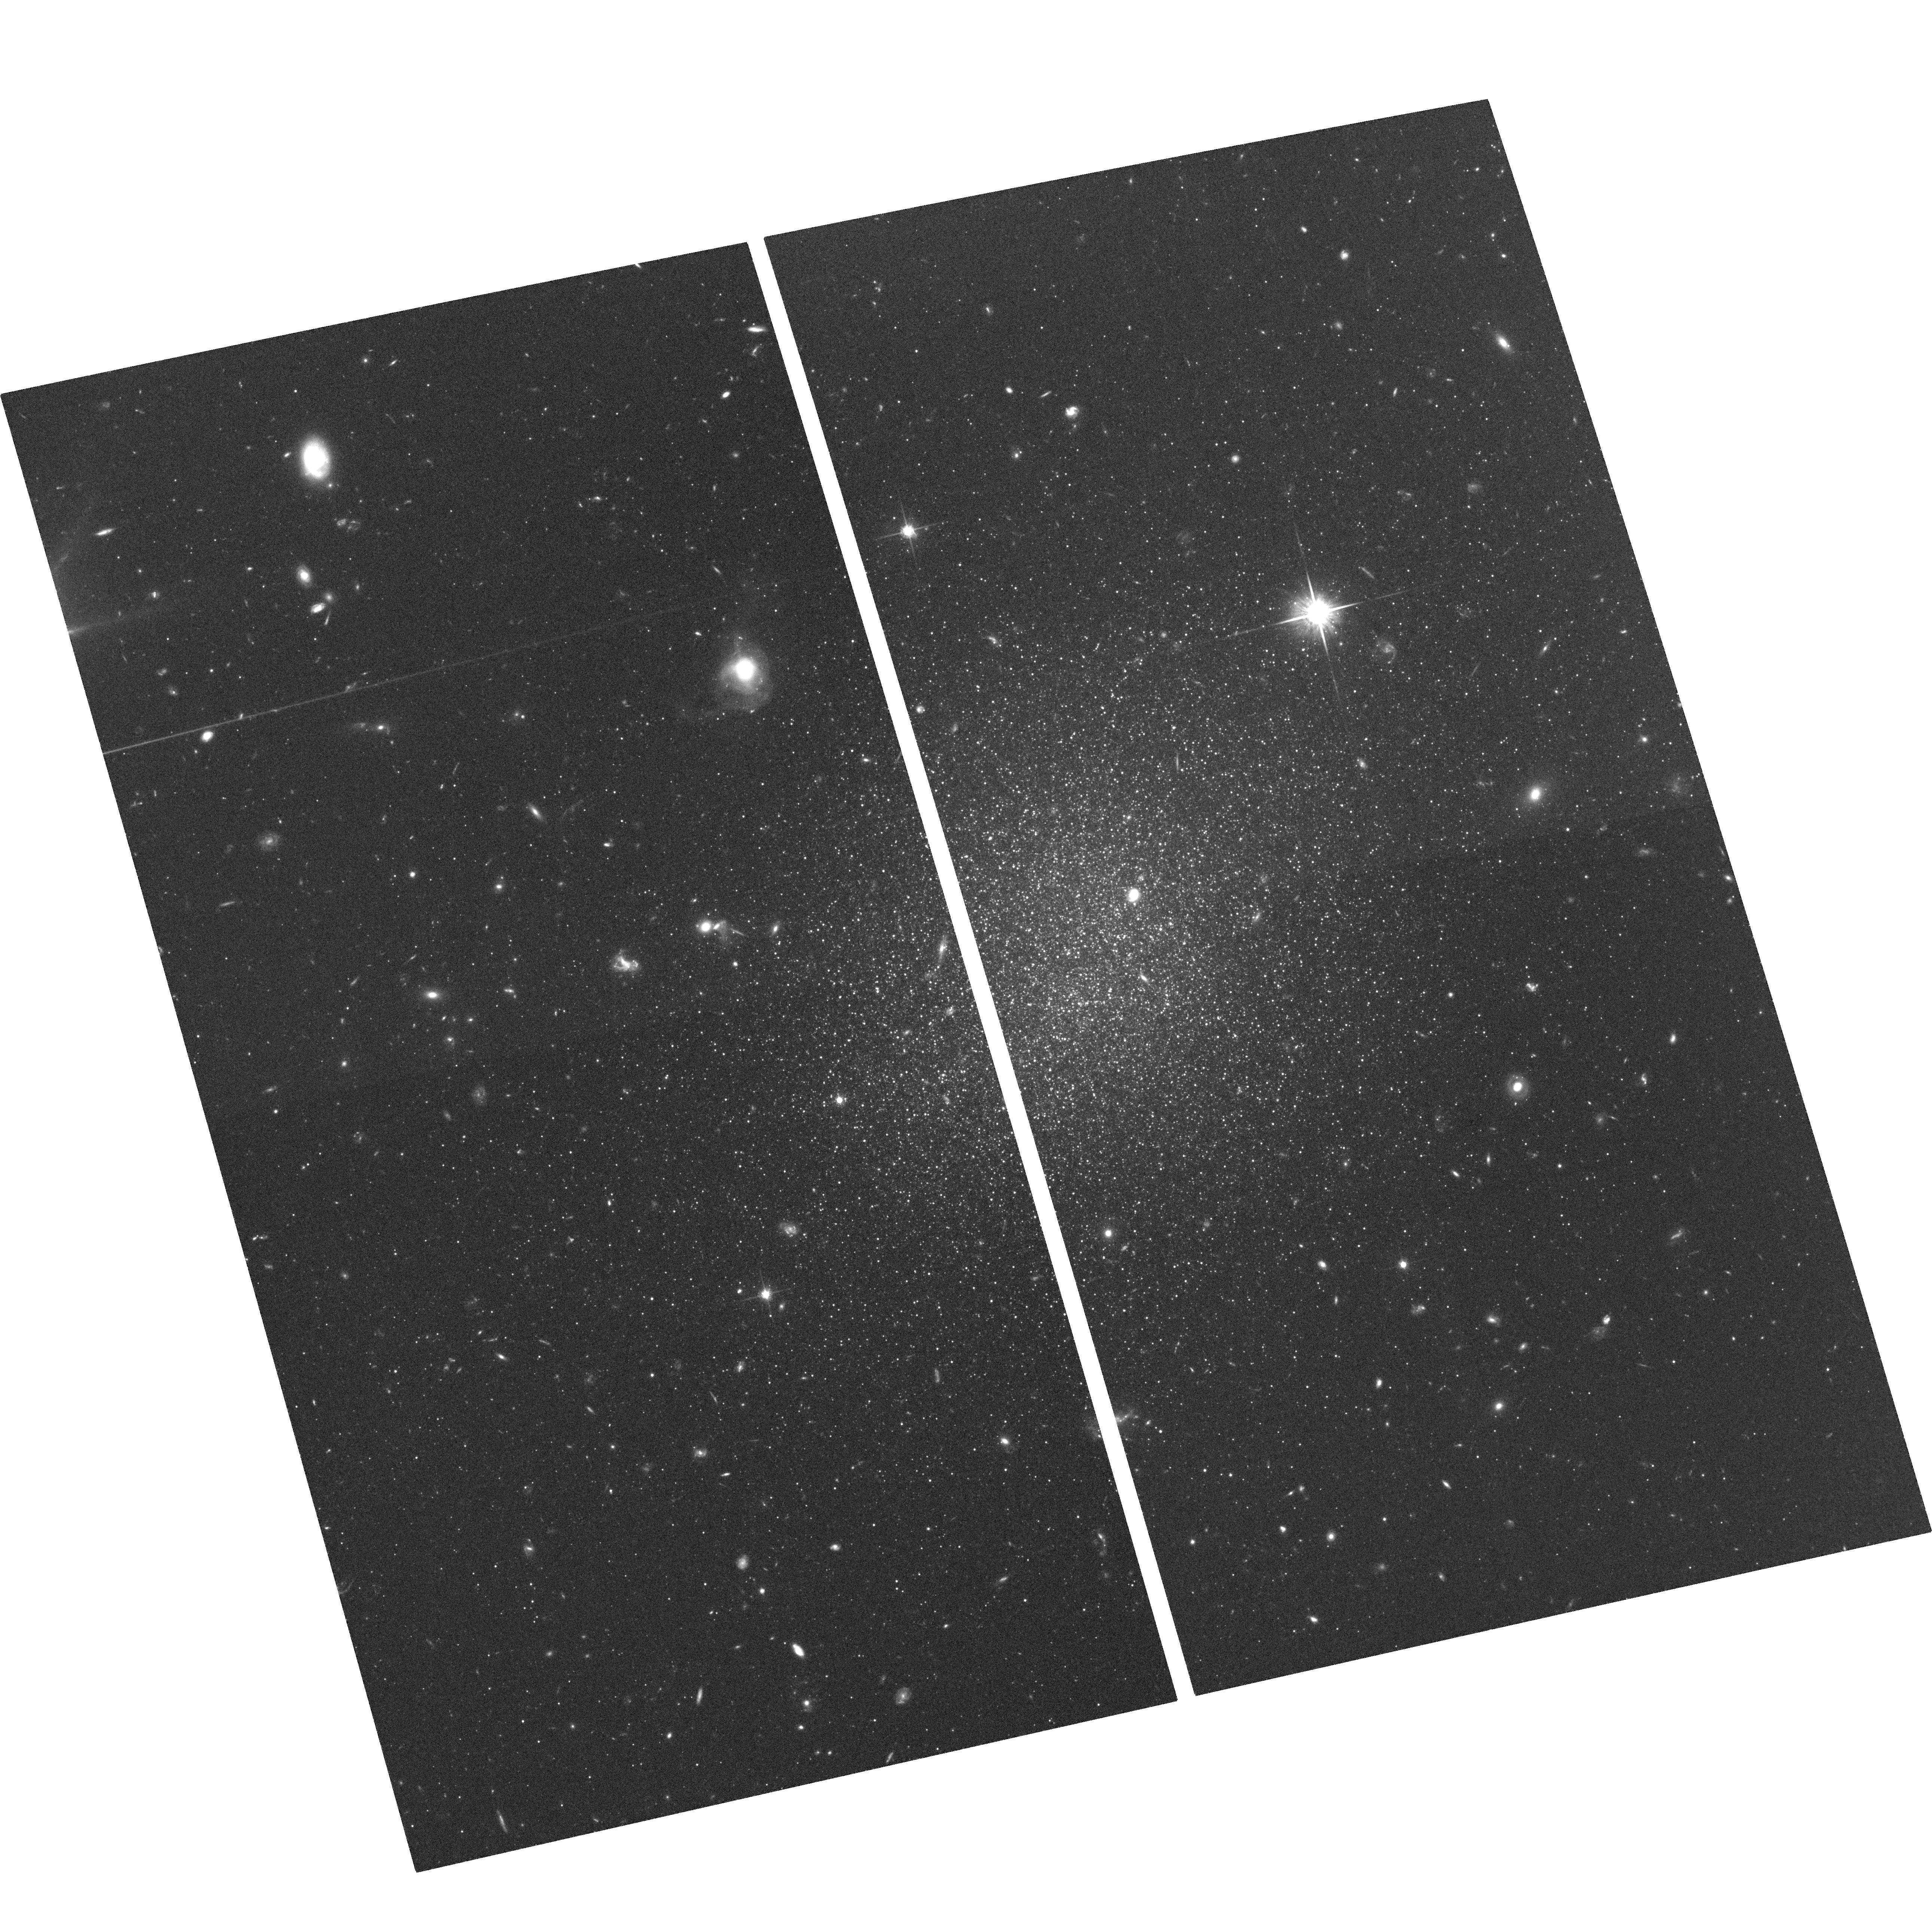
Target: ESO540-032. Instrument: ACS/WFC. Filter: F814W. Exposure: 1.2 h. Observation ID: hst_10503_32_acs_wfc_f814w_j9bd32

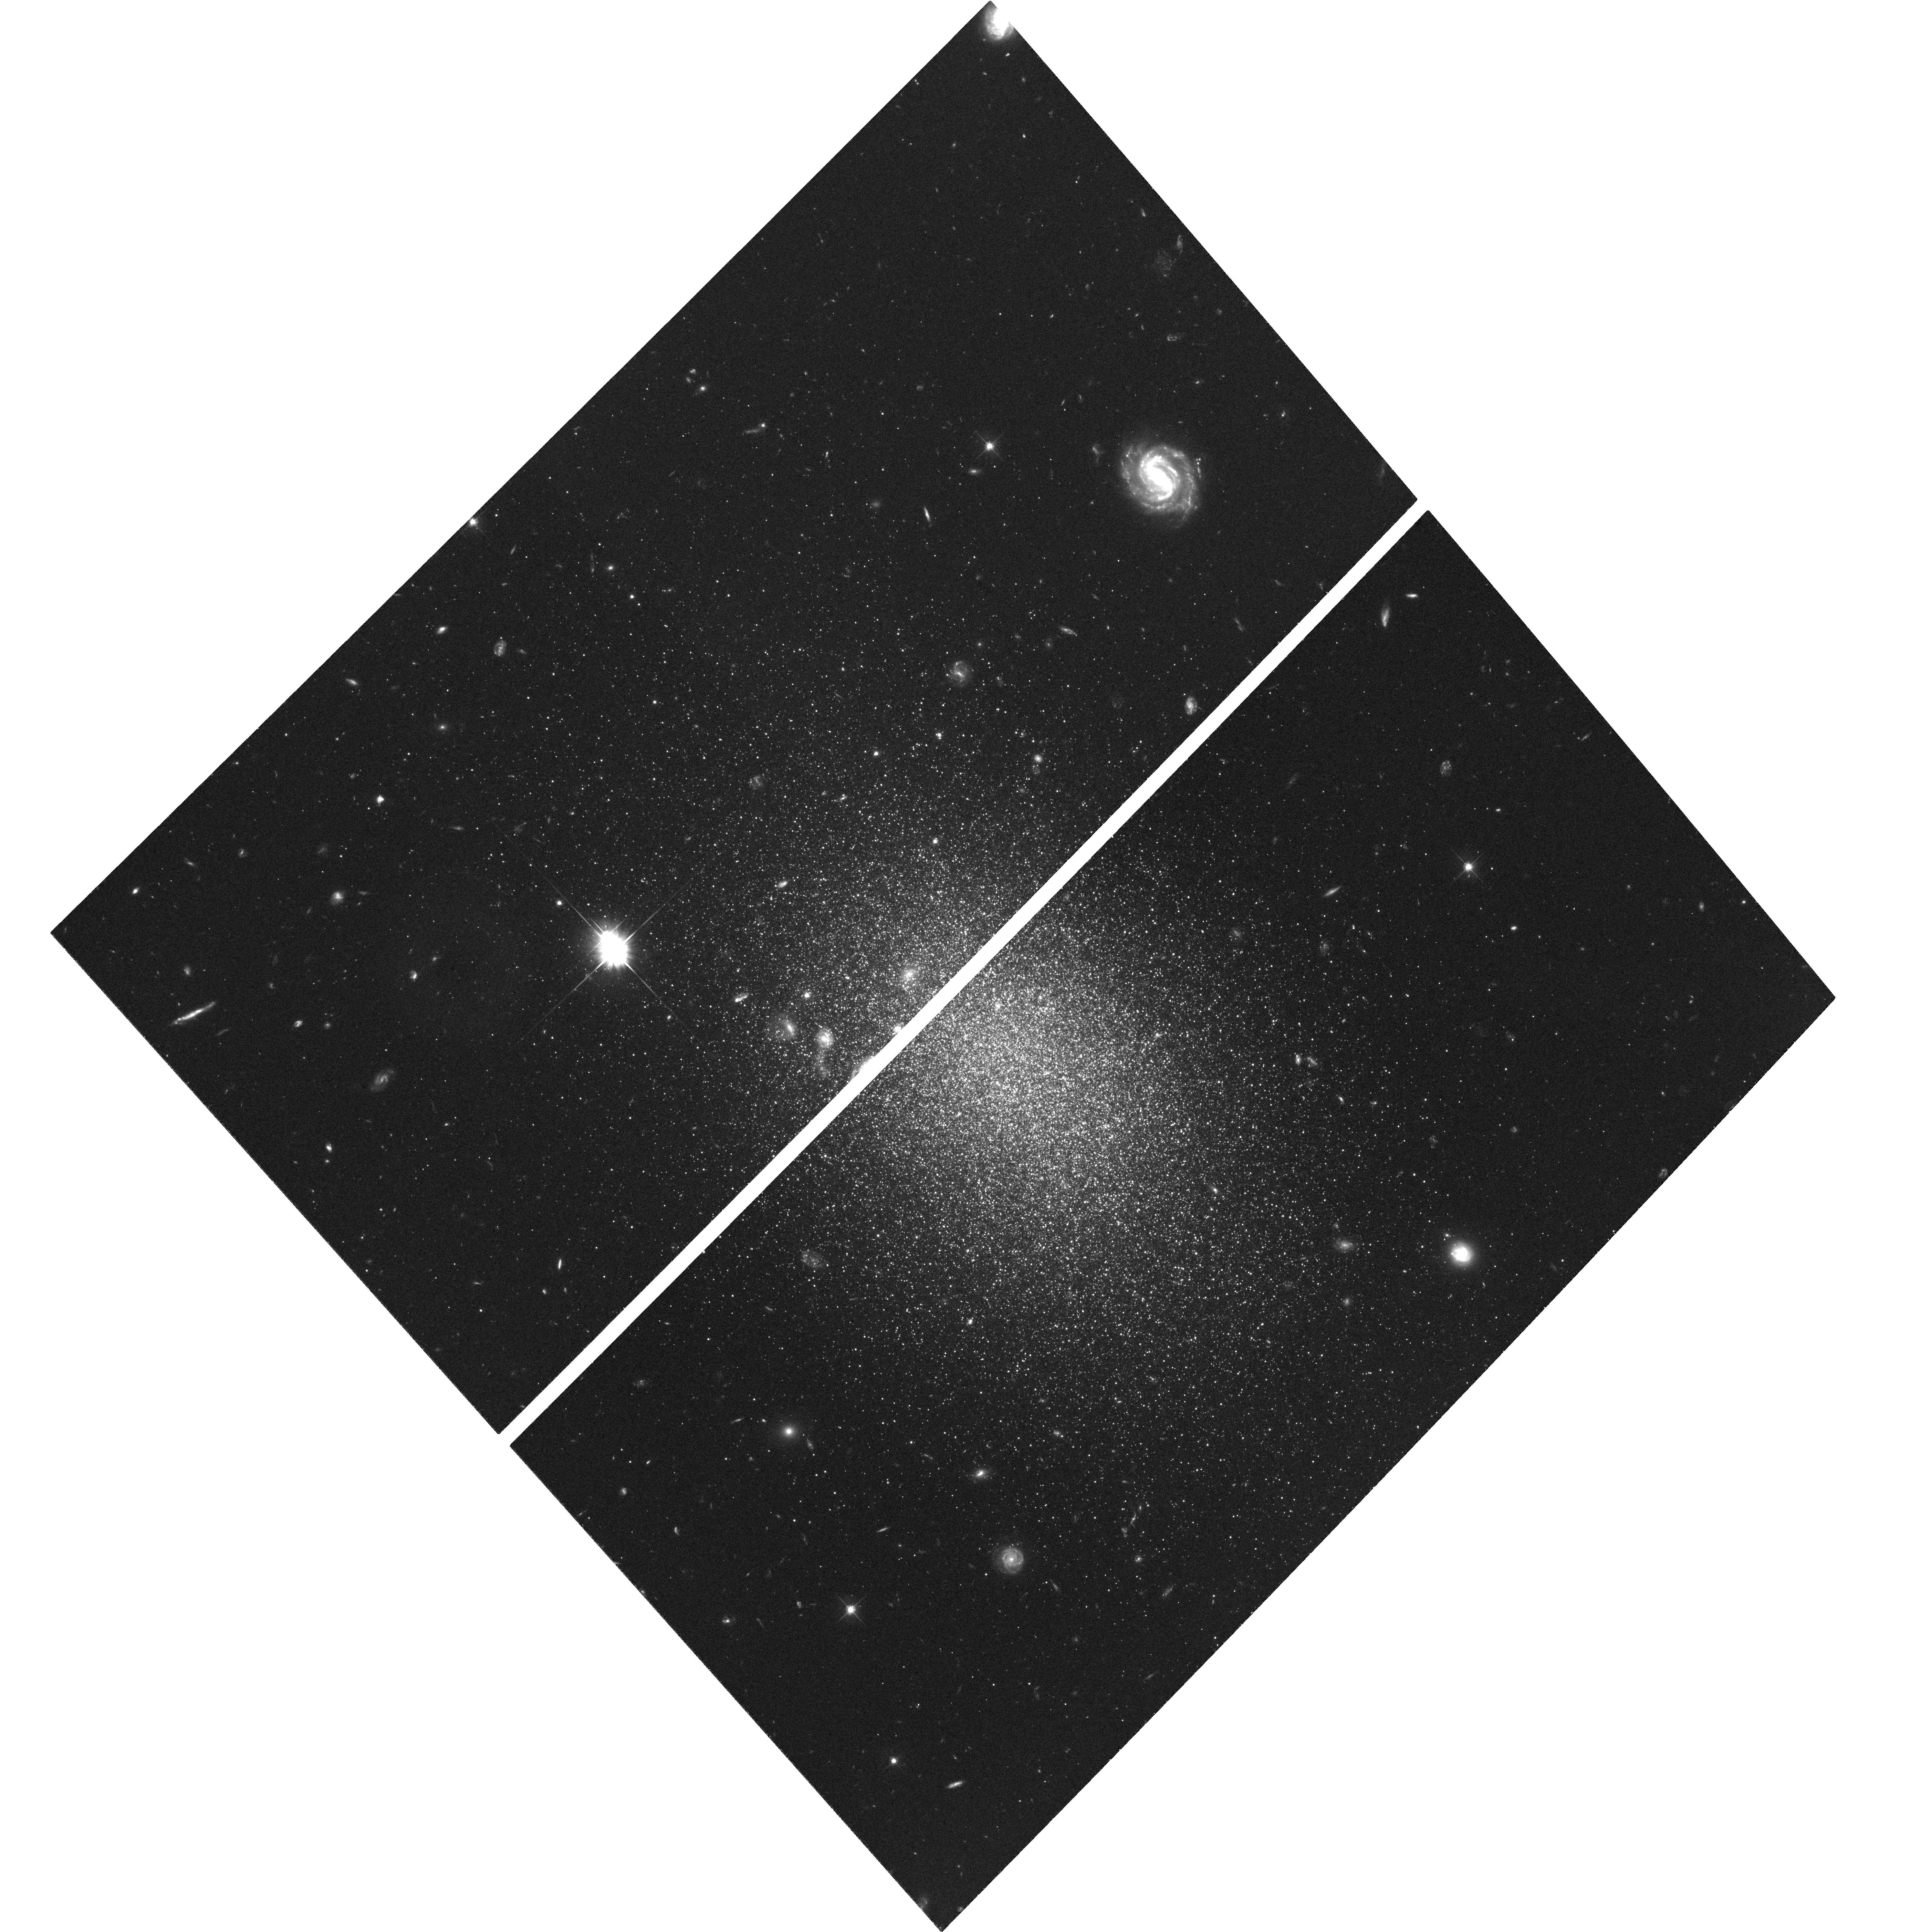
Target: ESO410-005. Instrument: ACS/WFC. Filter: F606W. Exposure: 1.2 h. Observation ID: hst_10503_13_acs_wfc_f606w_j9bd13

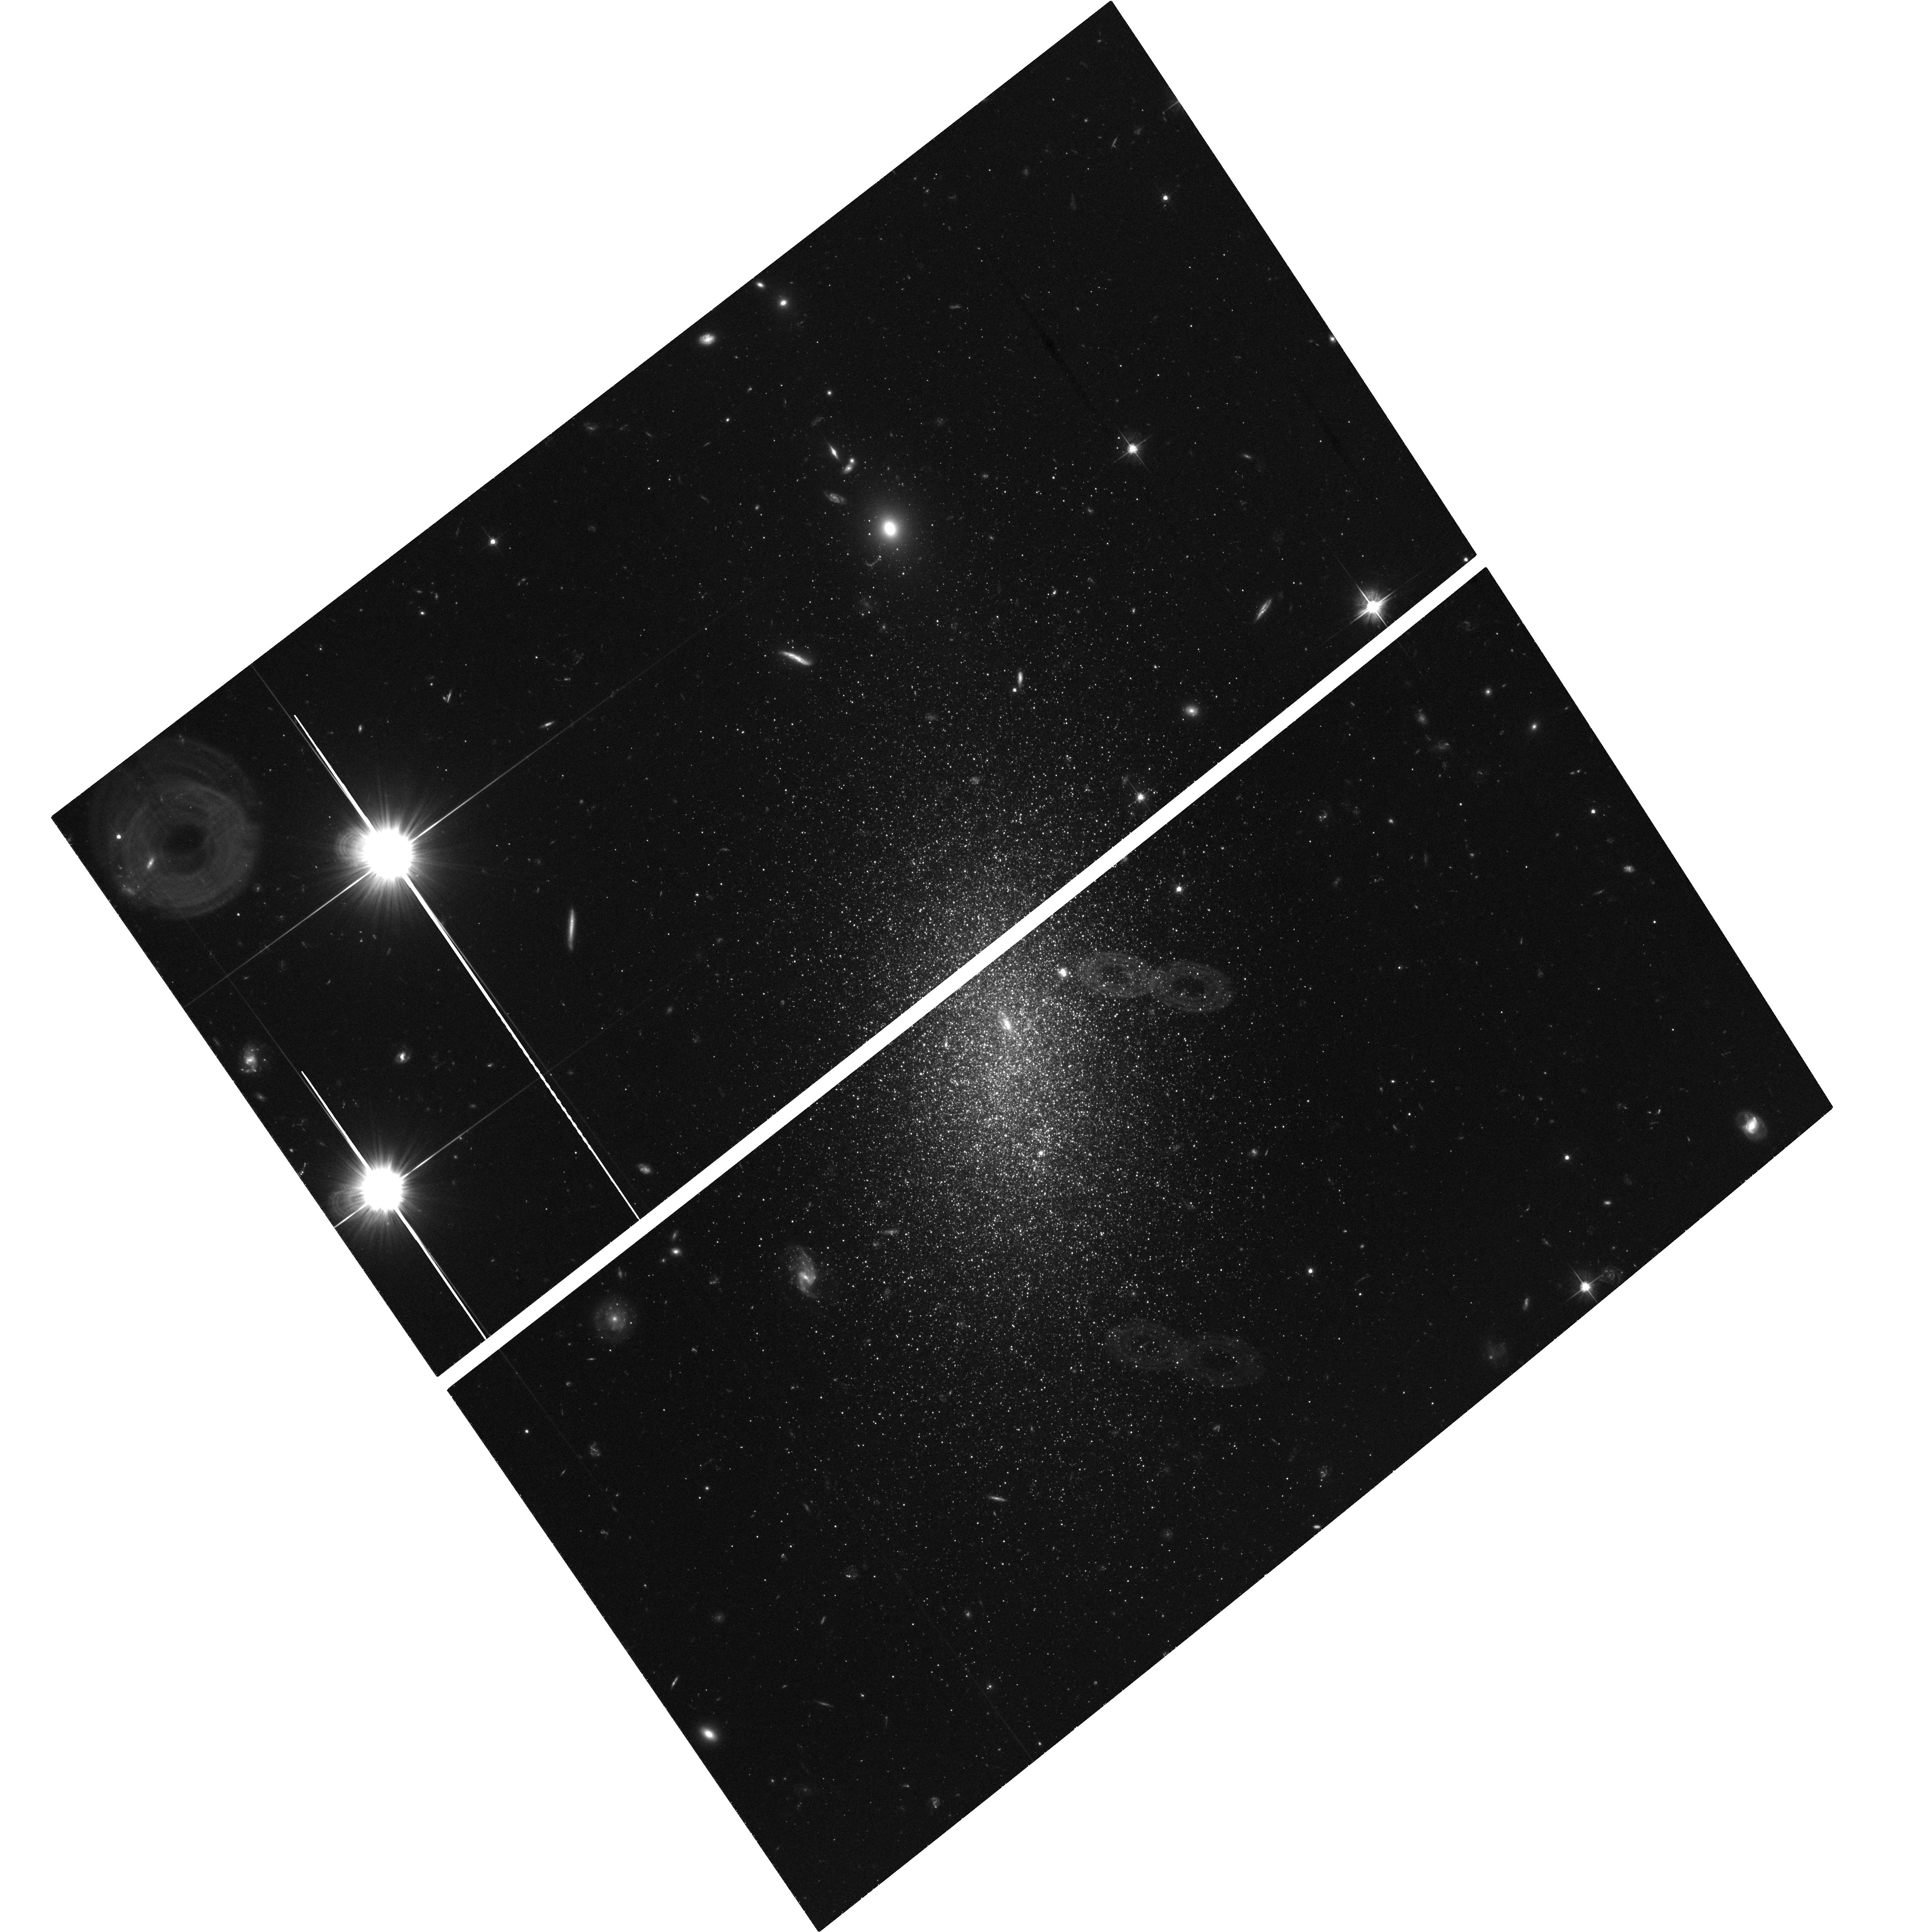
Target: ESO294-010. Instrument: ACS/WFC. Filter: F606W. Exposure: 1.3 h. Observation ID: hst_10503_07_acs_wfc_f606w_j9bd07

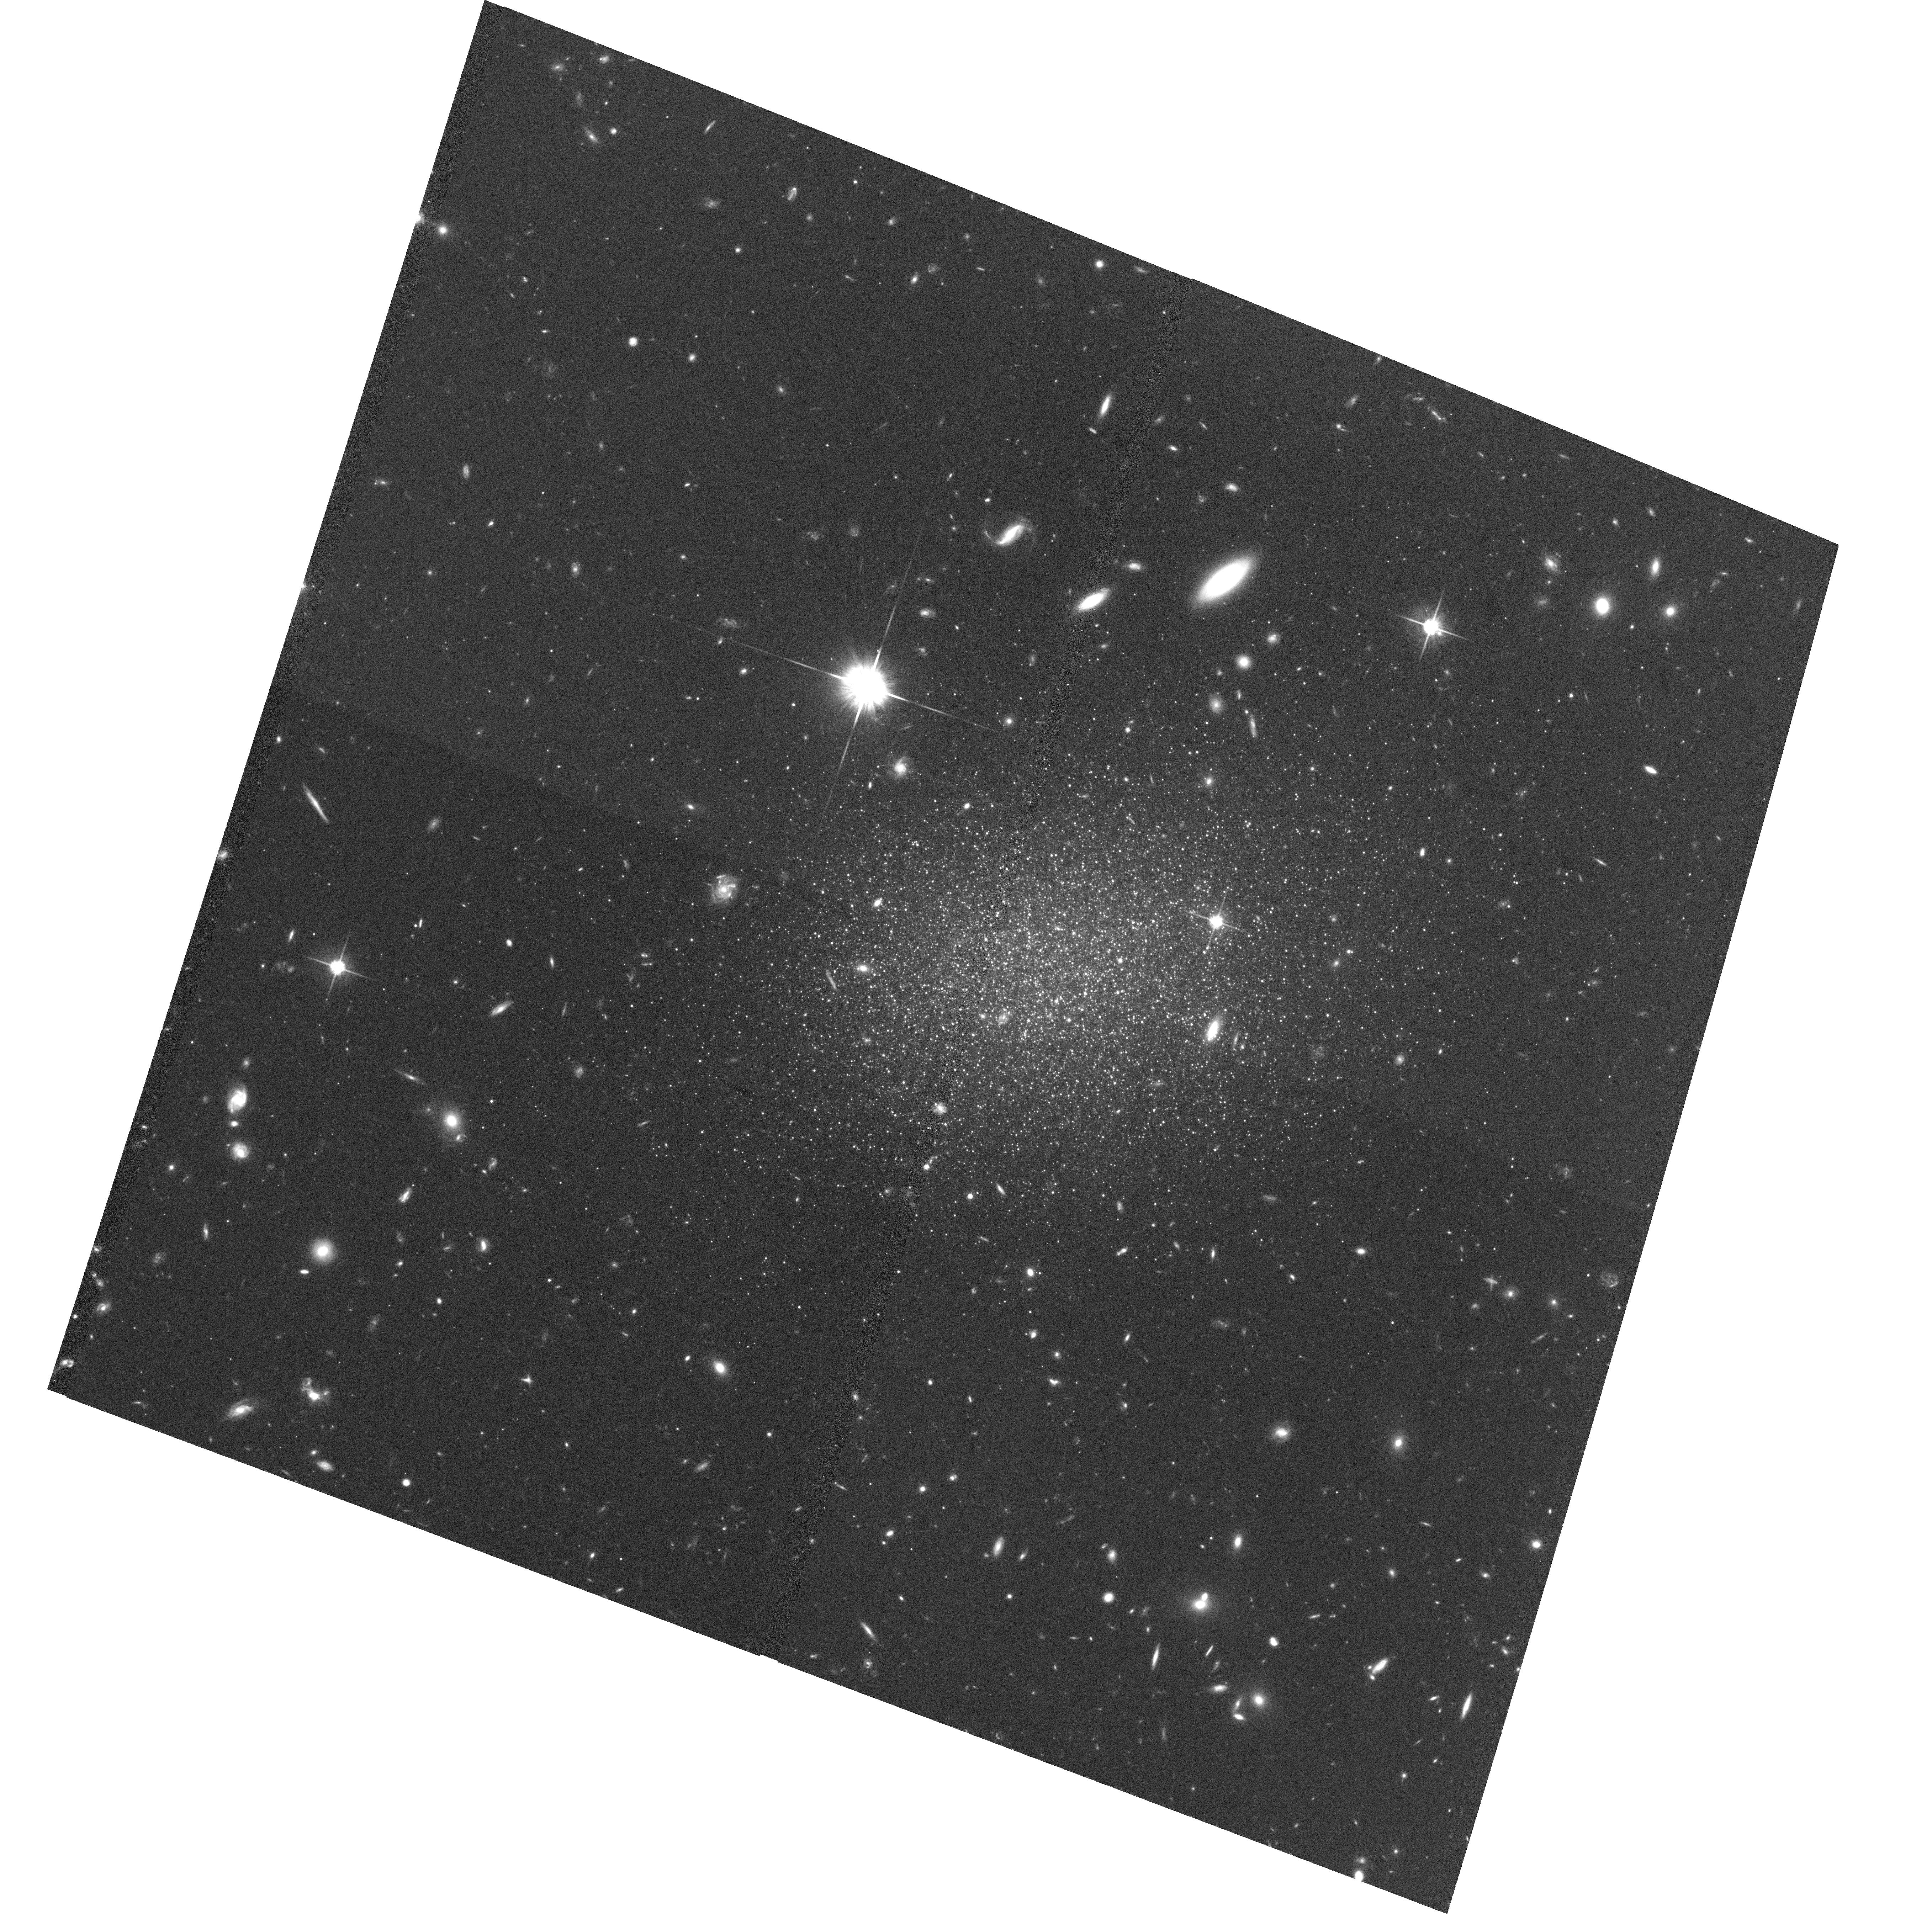
Target: ESO540-030. Instrument: ACS/WFC. Filter: F814W. Exposure: 56 min. Observation ID: hst_10503_19_acs_wfc_f814w_j9bd19

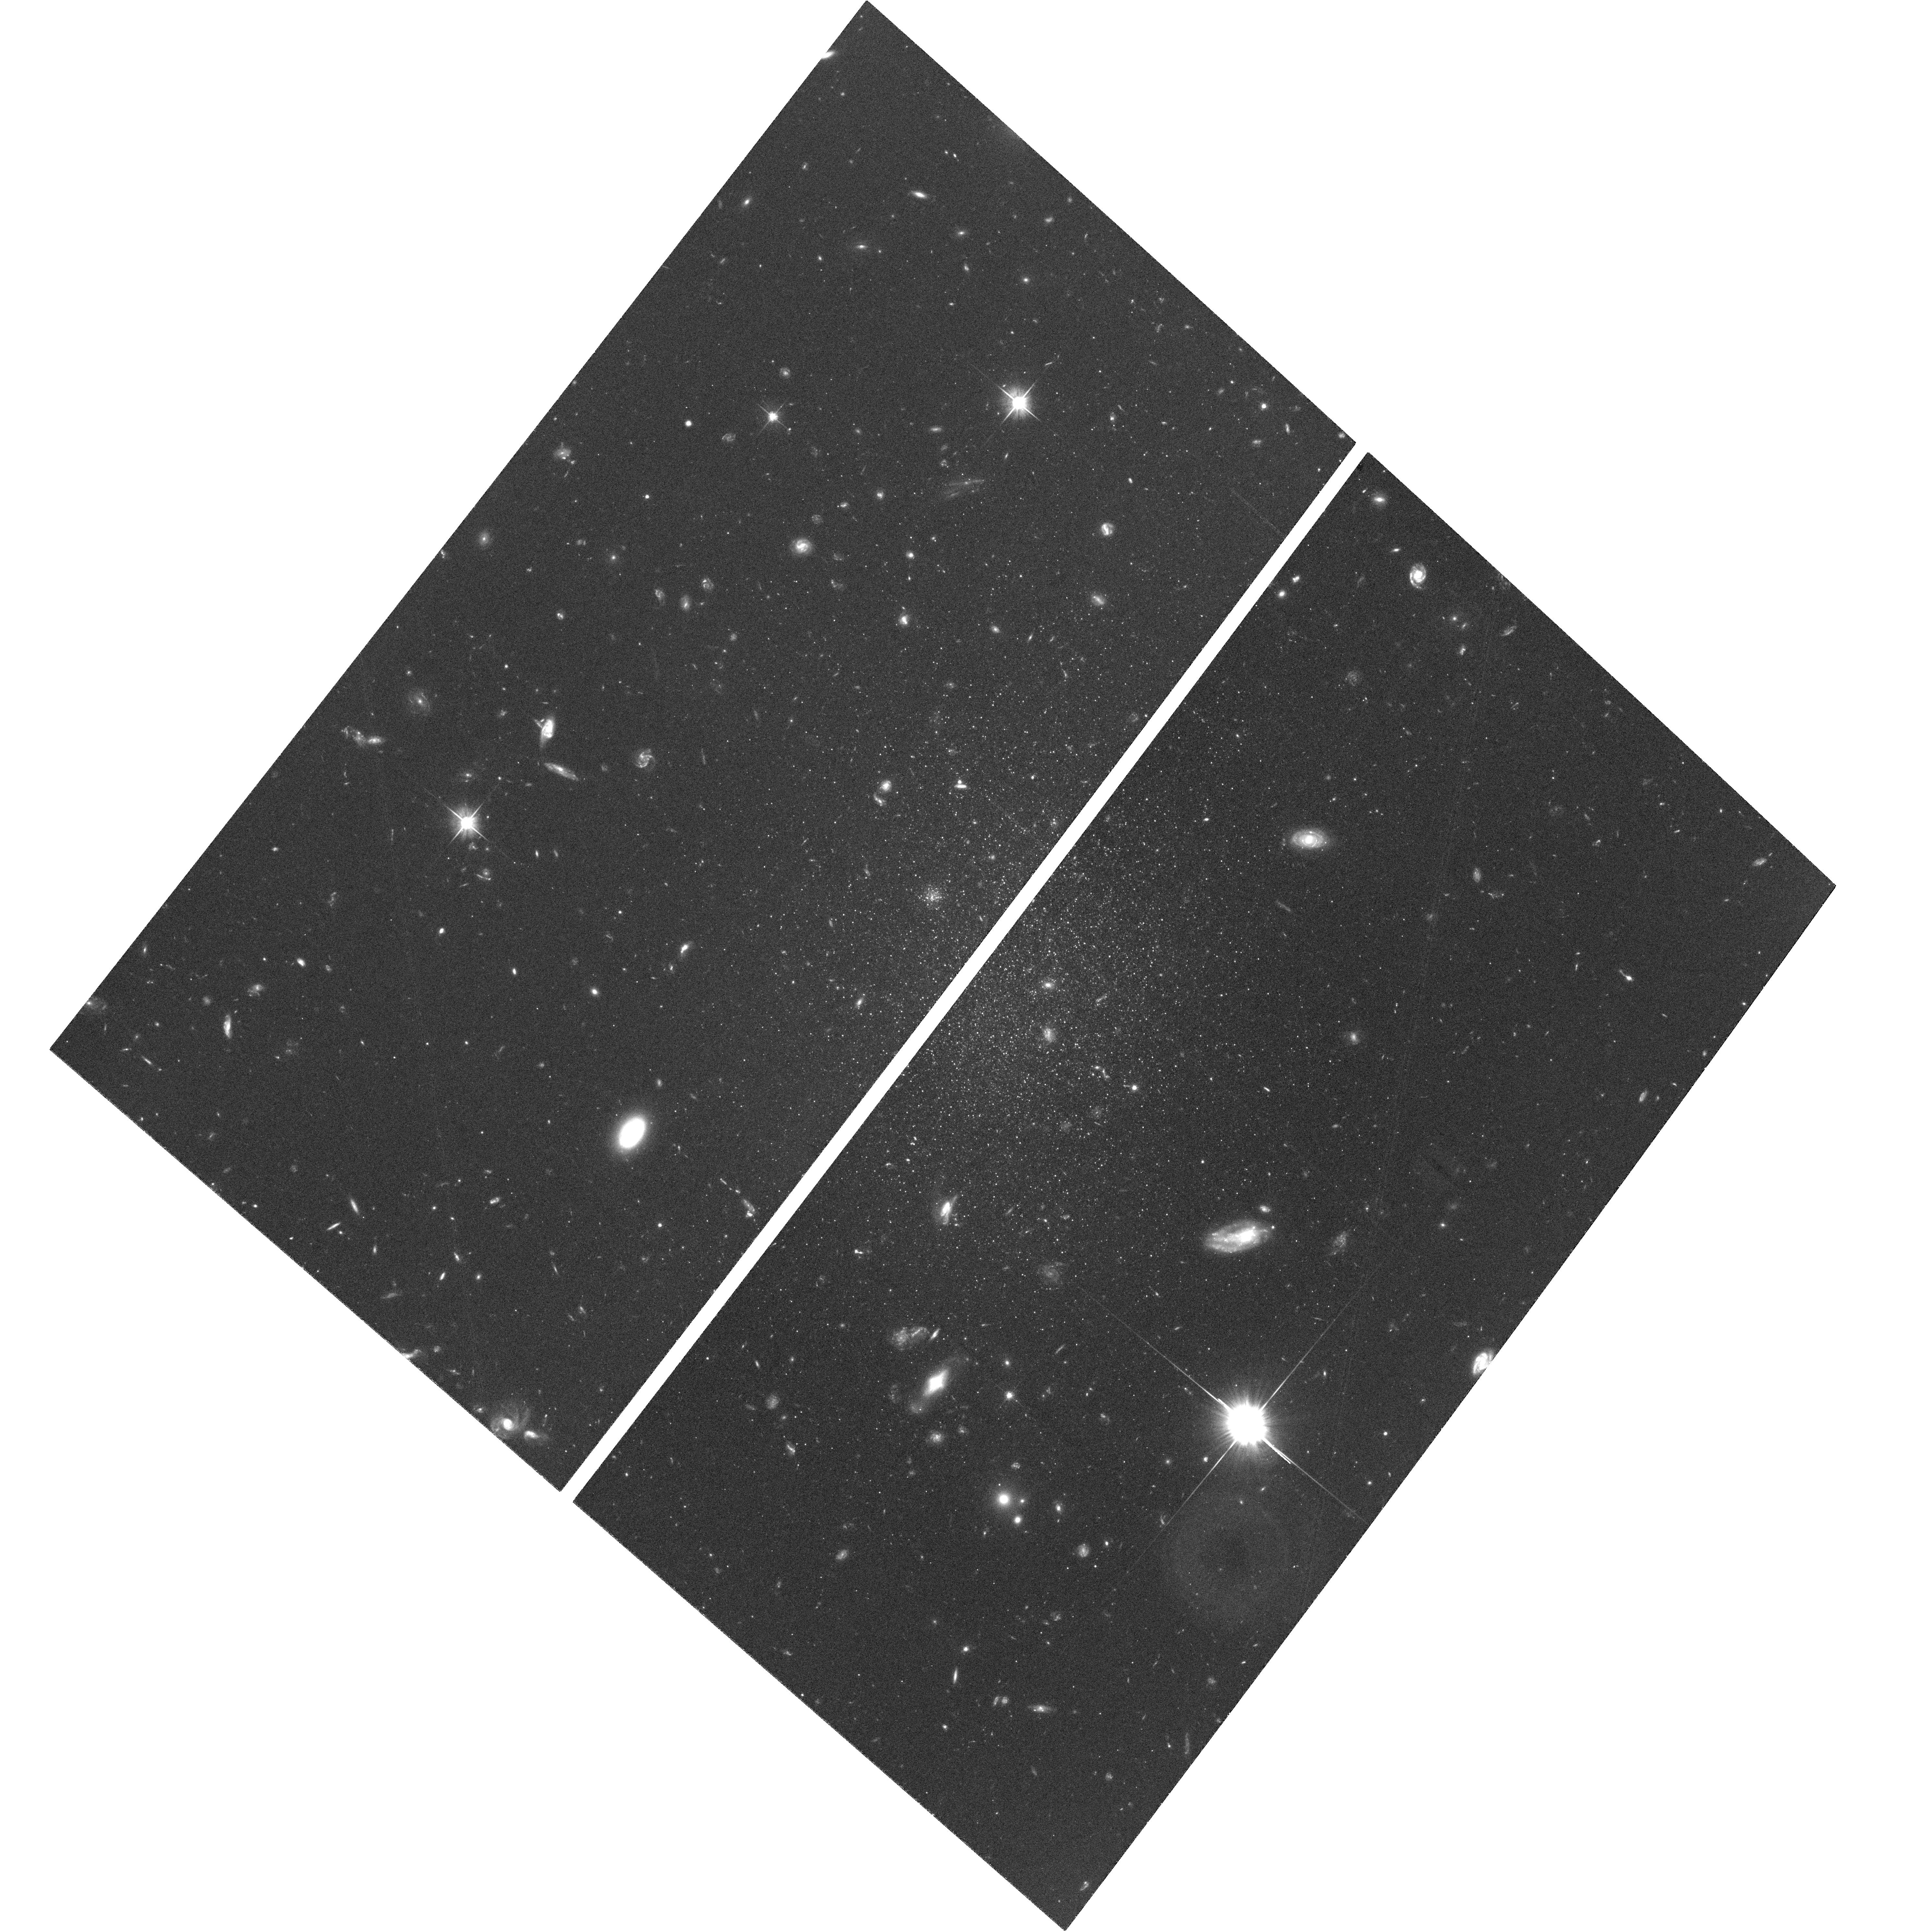
Target: SCL-DE1. Instrument: ACS/WFC. Filter: F606W. Exposure: 1.2 h. Observation ID: hst_10503_06_acs_wfc_f606w_j9bd06

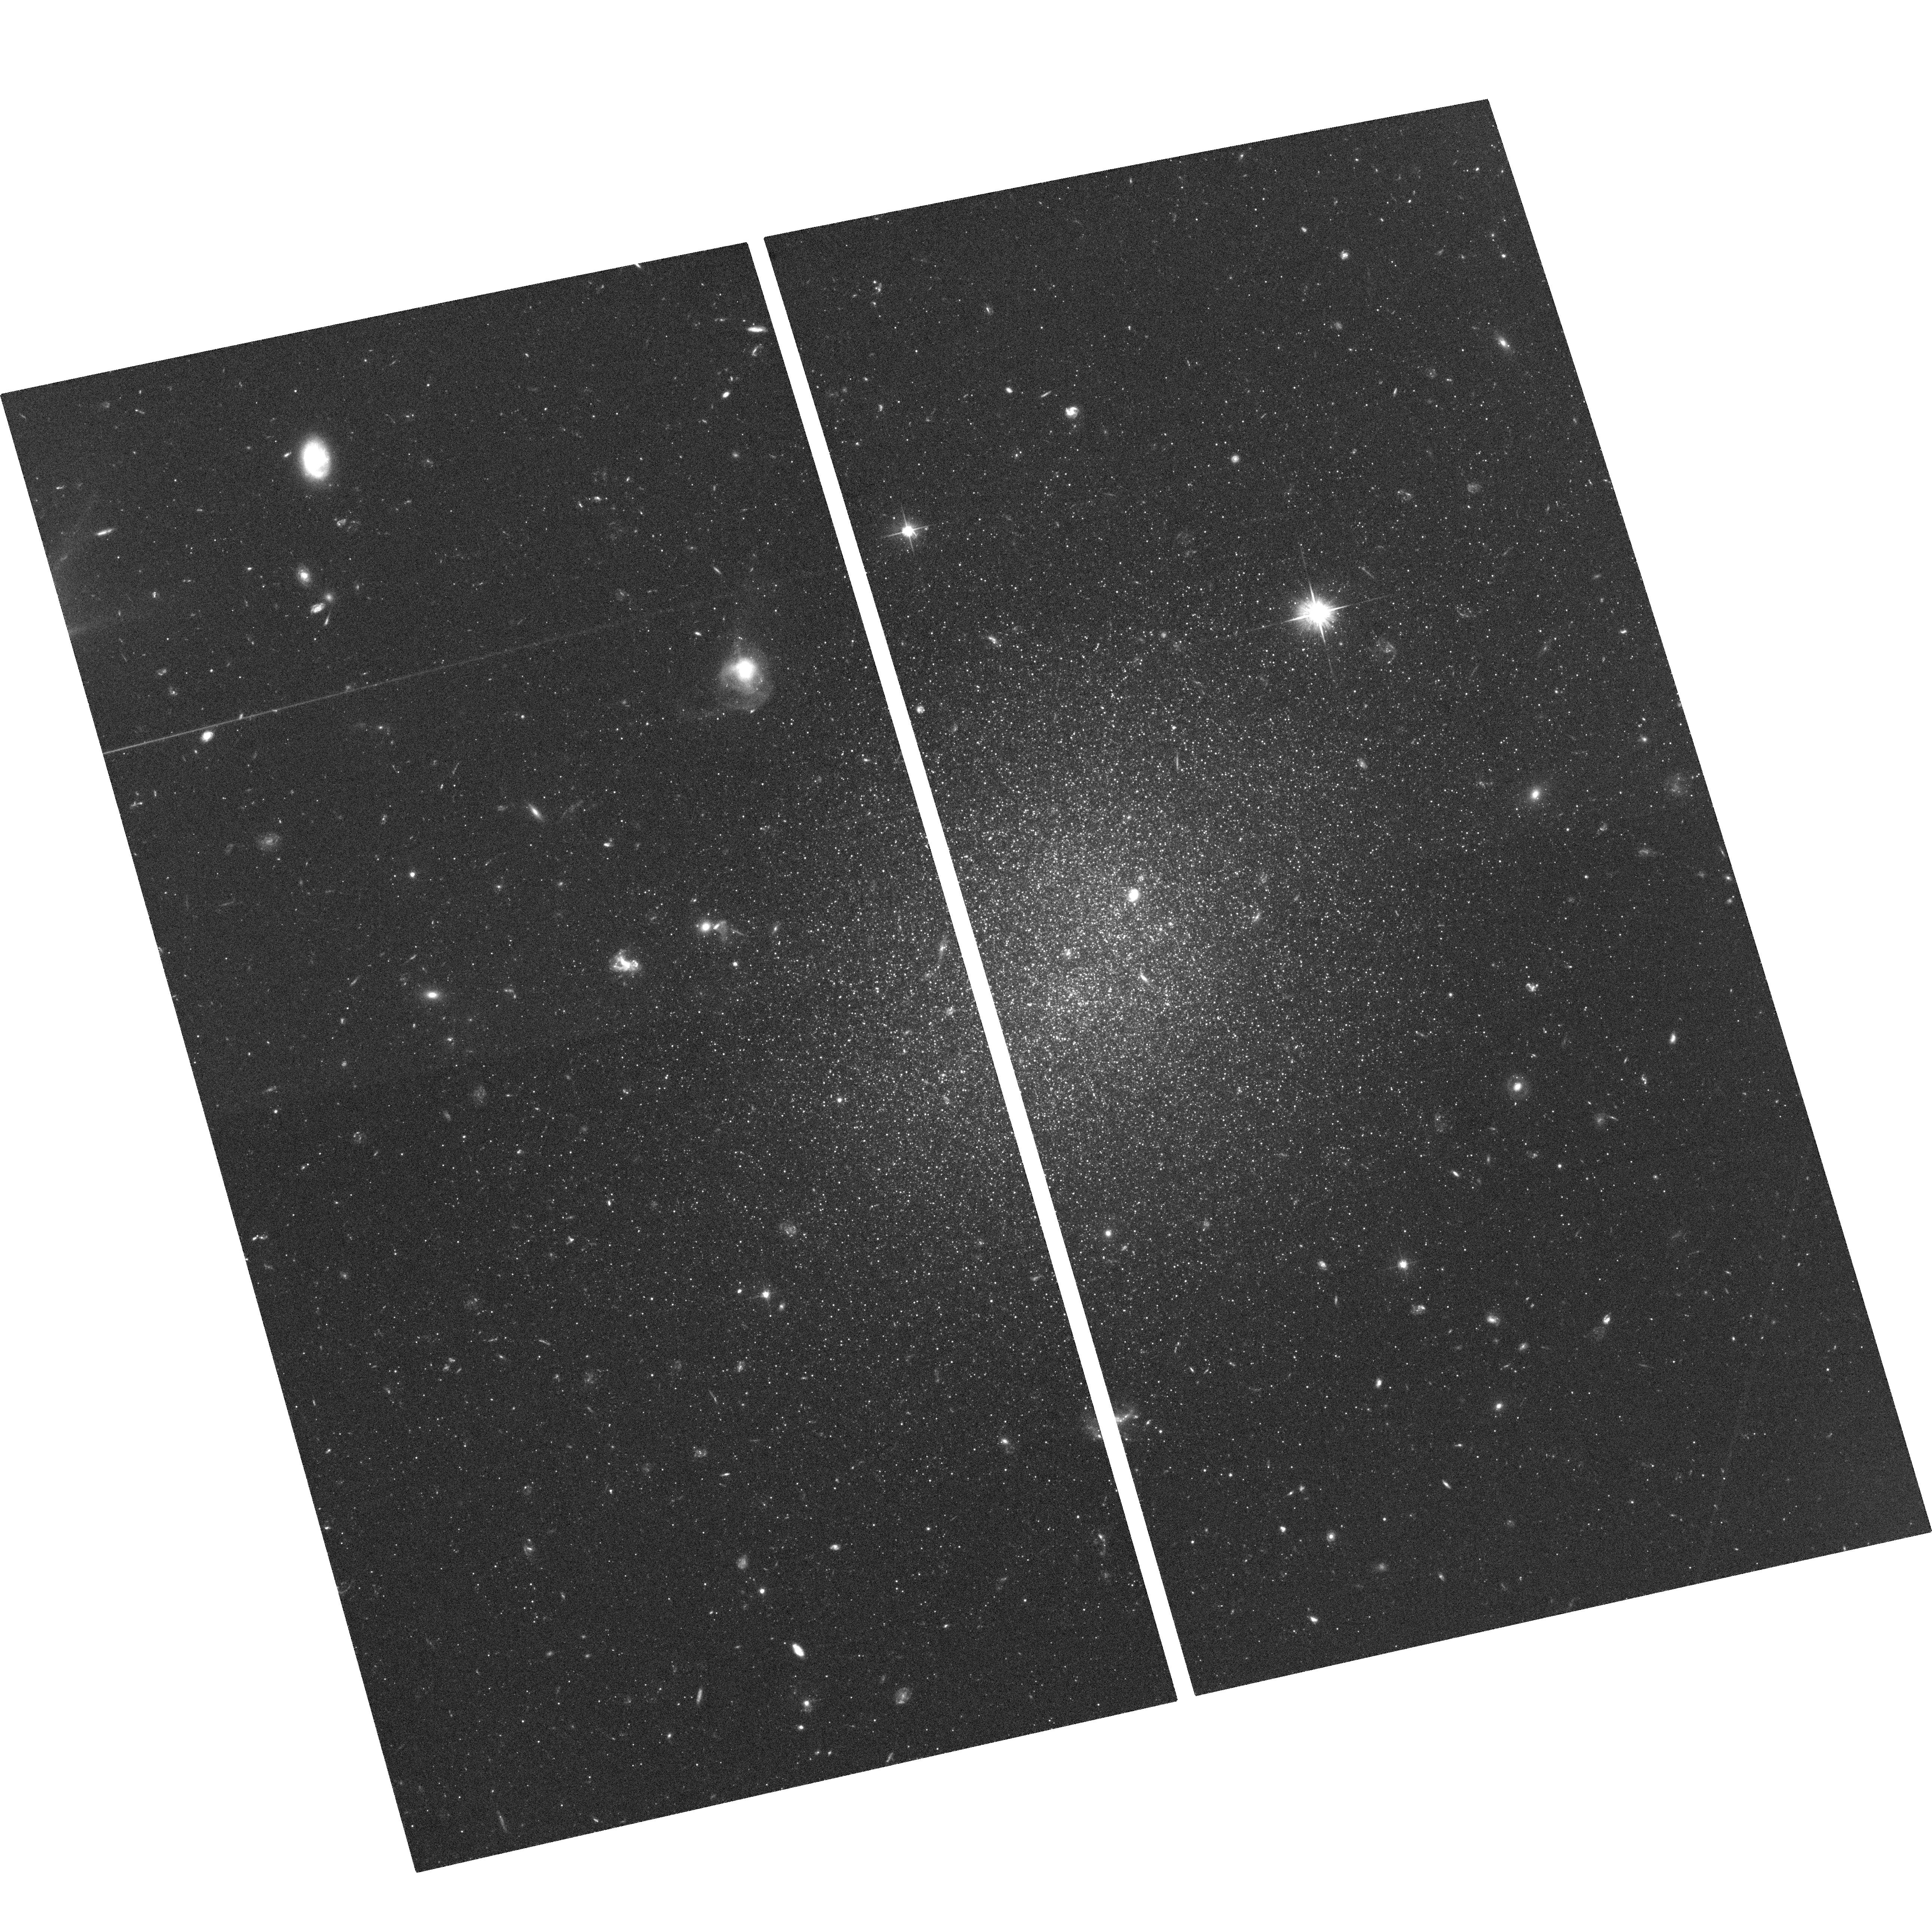
Target: ESO540-032. Instrument: ACS/WFC. Filter: F606W. Exposure: 1.2 h. Observation ID: hst_10503_32_acs_wfc_f606w_j9bd32

The Star Formation Histories of Early Type Dwarf Galaxies in Low Density Environments: Clues from the Sculptor Group (PI: Da Costa, Gary Stewart)

We seek HST ACS/WFC time to conduct a detailed study of the stellar populations of 5 early-type (dE, dE/dIrr) dwarf galaxies in the nearby (~1.5 to 4 Mpc) Sculptor group. Four of these systems have been recently found to contain modest amounts of HI, and existing ground-based and HST snapshot data point to the potential presence of small populations of young (blue) stars in at least three of these systems. Consequently, they resemble the Local Group 'transition' objects Phoenix and LGS3. The relative number of such transition systems is thus substantially larger in the low density environment of the Scl group than for the Local Group. Detailed stellar populations studies will allow estimation of the star formation histories, via stellar population modelling of the color-magnitude diagrams, of the target dwarfs, which in turn will connect to gas consumption and retention rates. For the two nearer dwarfs we aim to reach below the horizontal branch (a first for any system beyond the Local Group) equivalent to a main sequence turnoff age of ~1 Gyr. The observations of these two systems will also allow detection of RR Lyrae variables and thus direct confirmation of the presence of old populations. For the other three dwarfs will we cover the first 2.5 mags of the red giant branch, equivalent to the main sequence termination for a ~300 Myr population. The results will have implications for theories of galaxy formation and evolution, particularly with regard to the evolutionary relation between low luminosity dEs and dwarf irregulars.